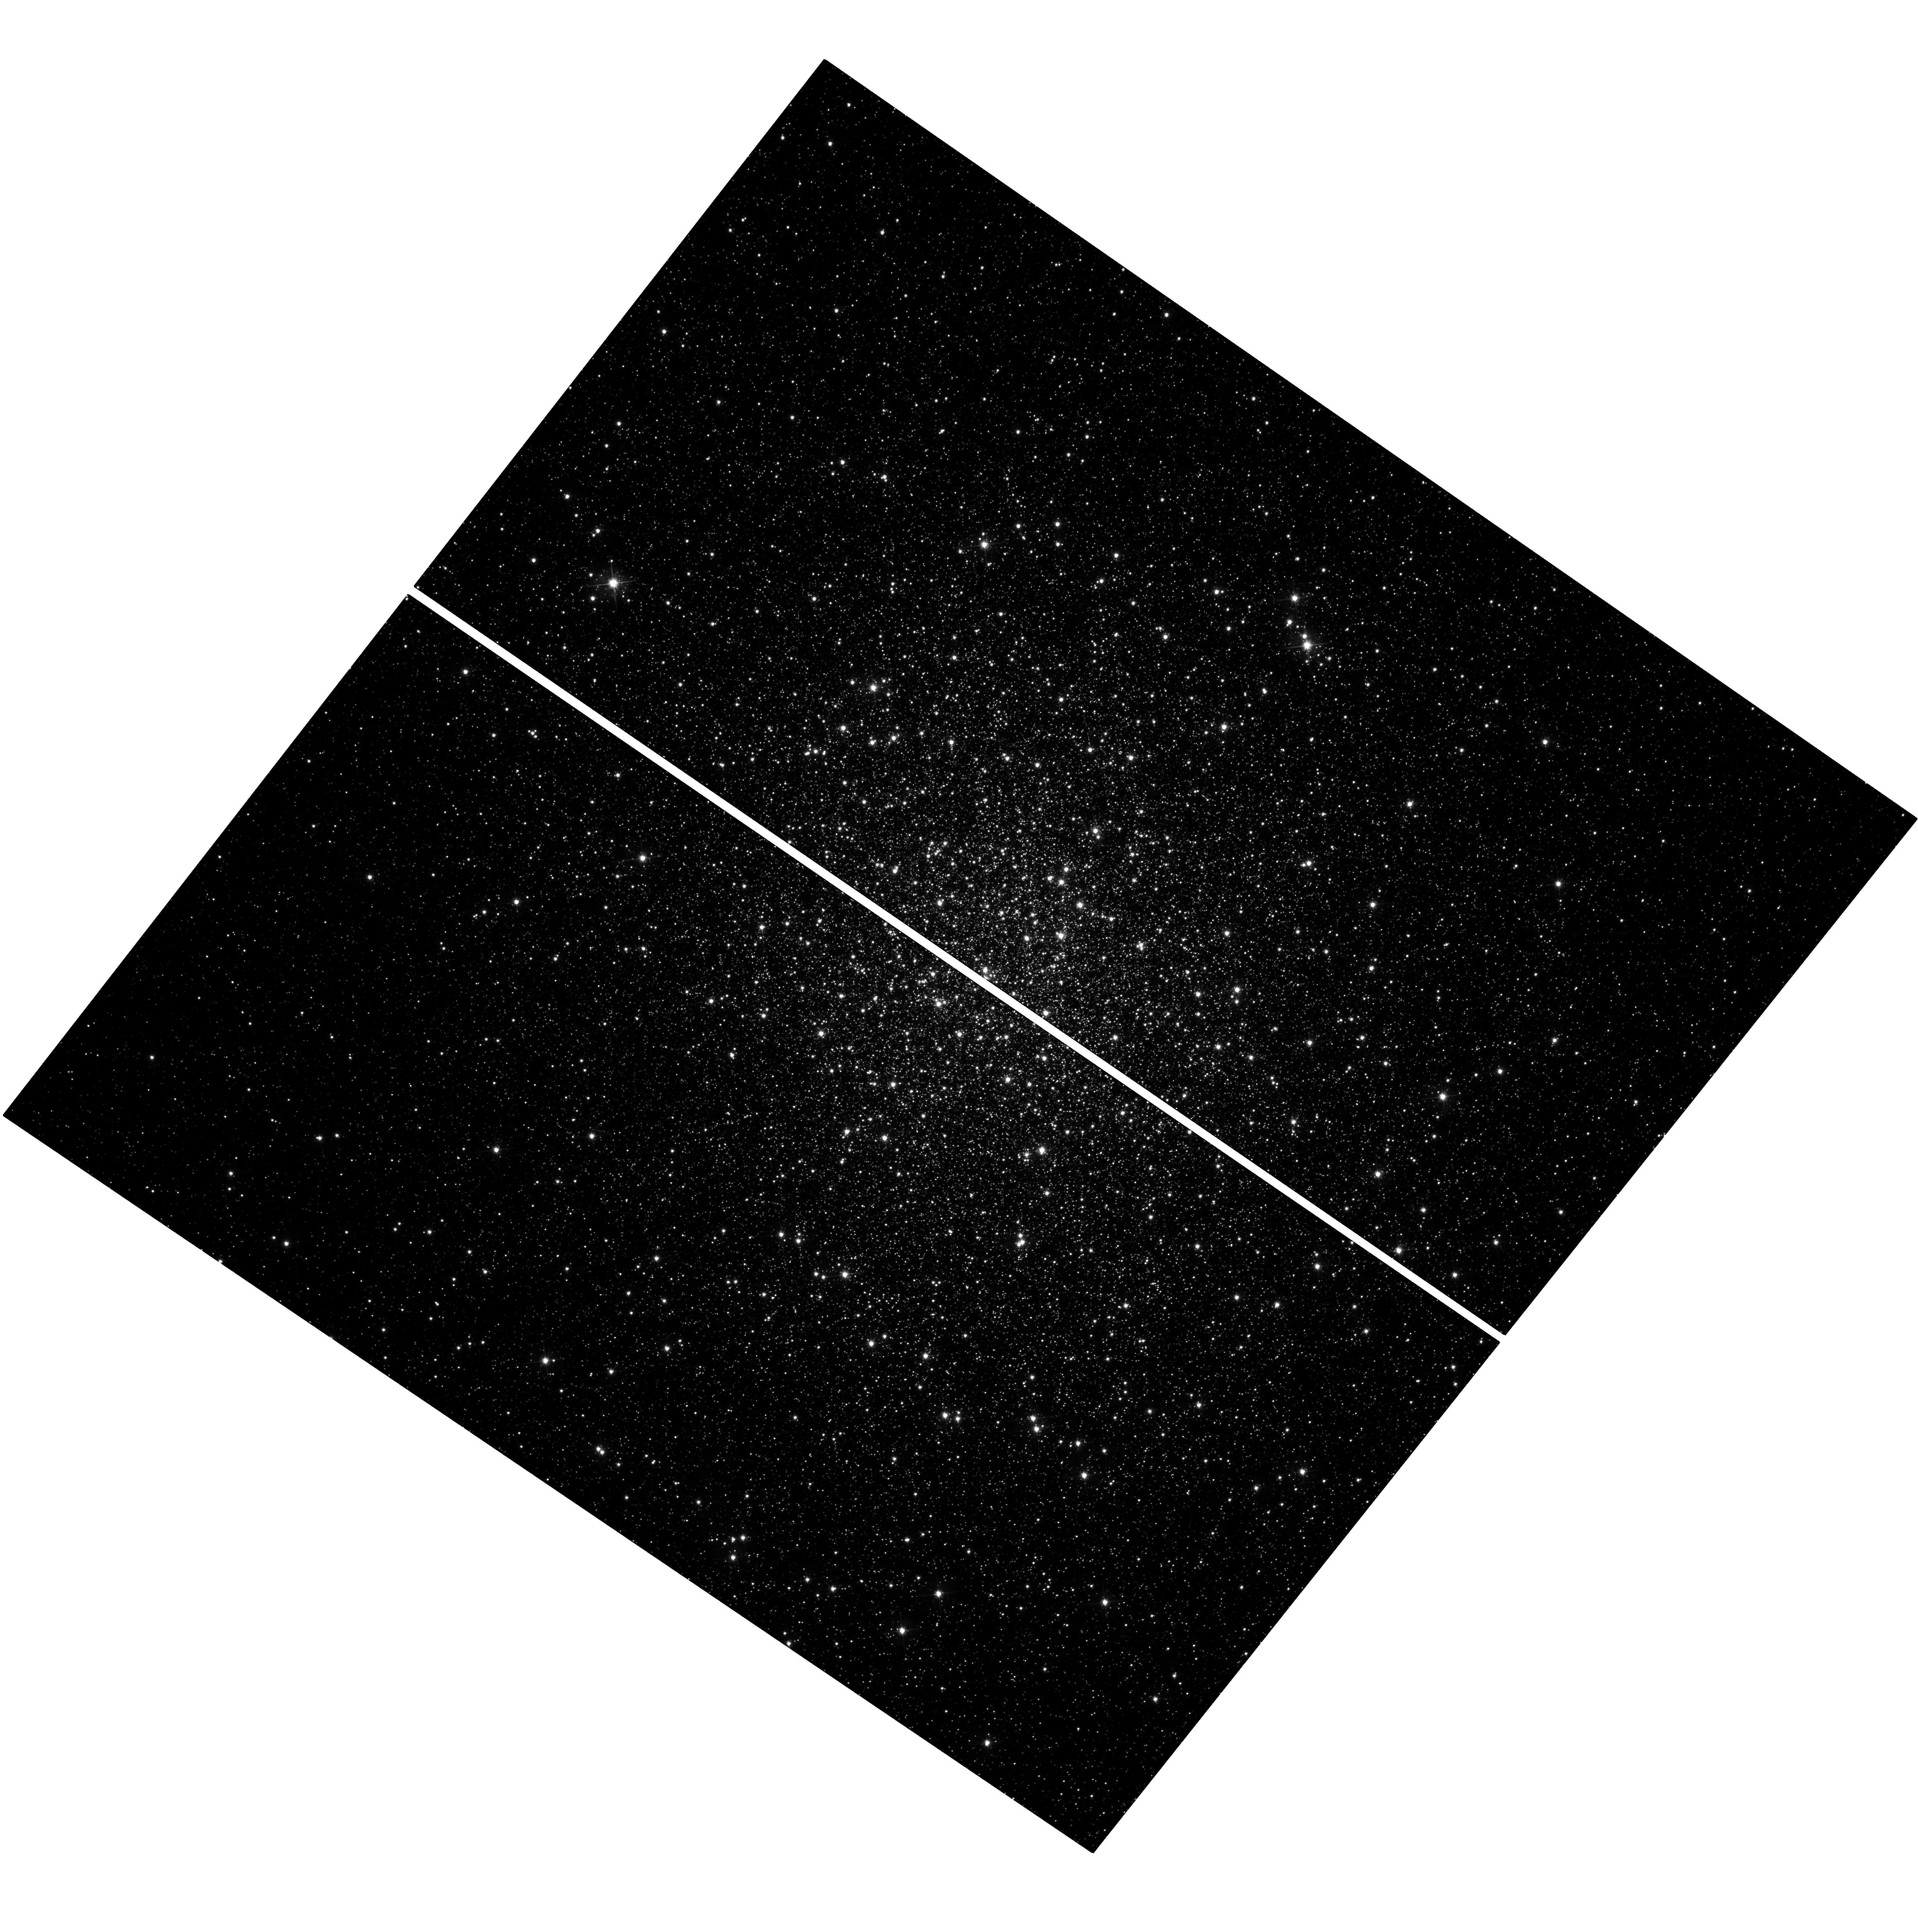
Target: M-19
Instrument: WFC3/UVIS
Filter: F555W
Exposure: 24 min
Observation ID: hst_14197_01_wfc3_uvis_f555w_iczd01

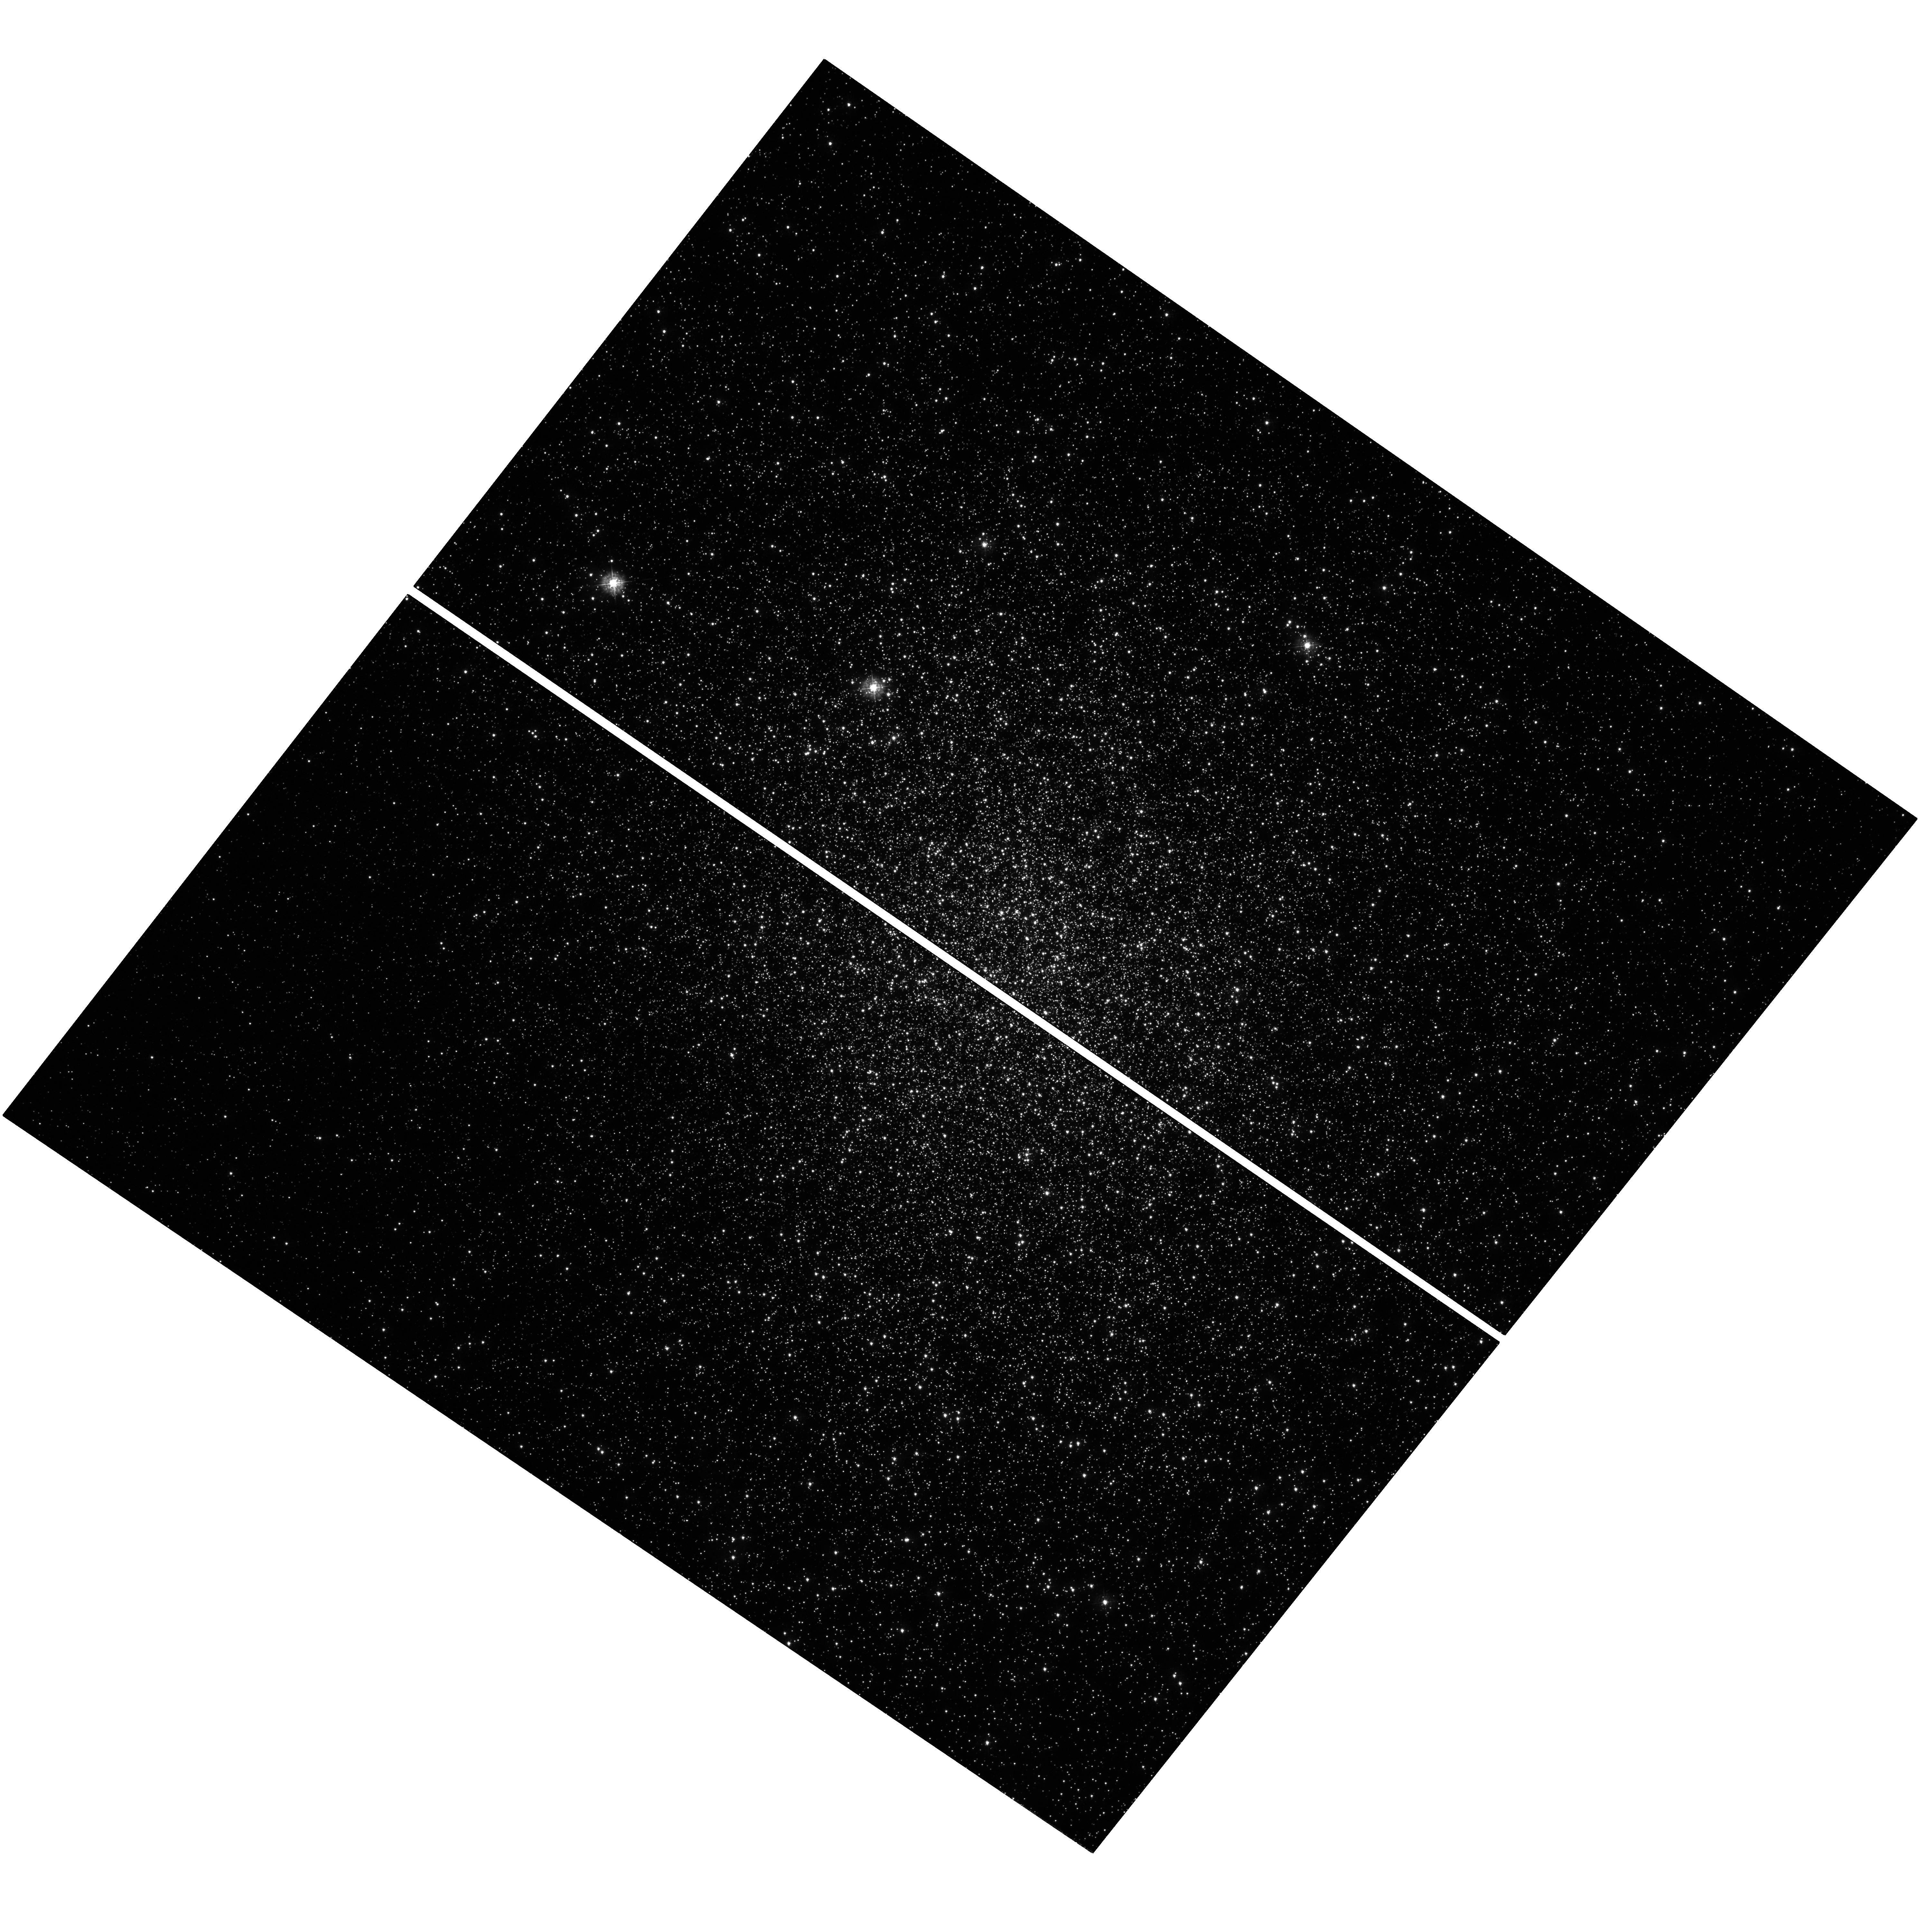
Target: M-19
Instrument: WFC3/UVIS
Filter: F336W
Exposure: 1.1 h
Observation ID: hst_14197_01_wfc3_uvis_f336w_iczd01

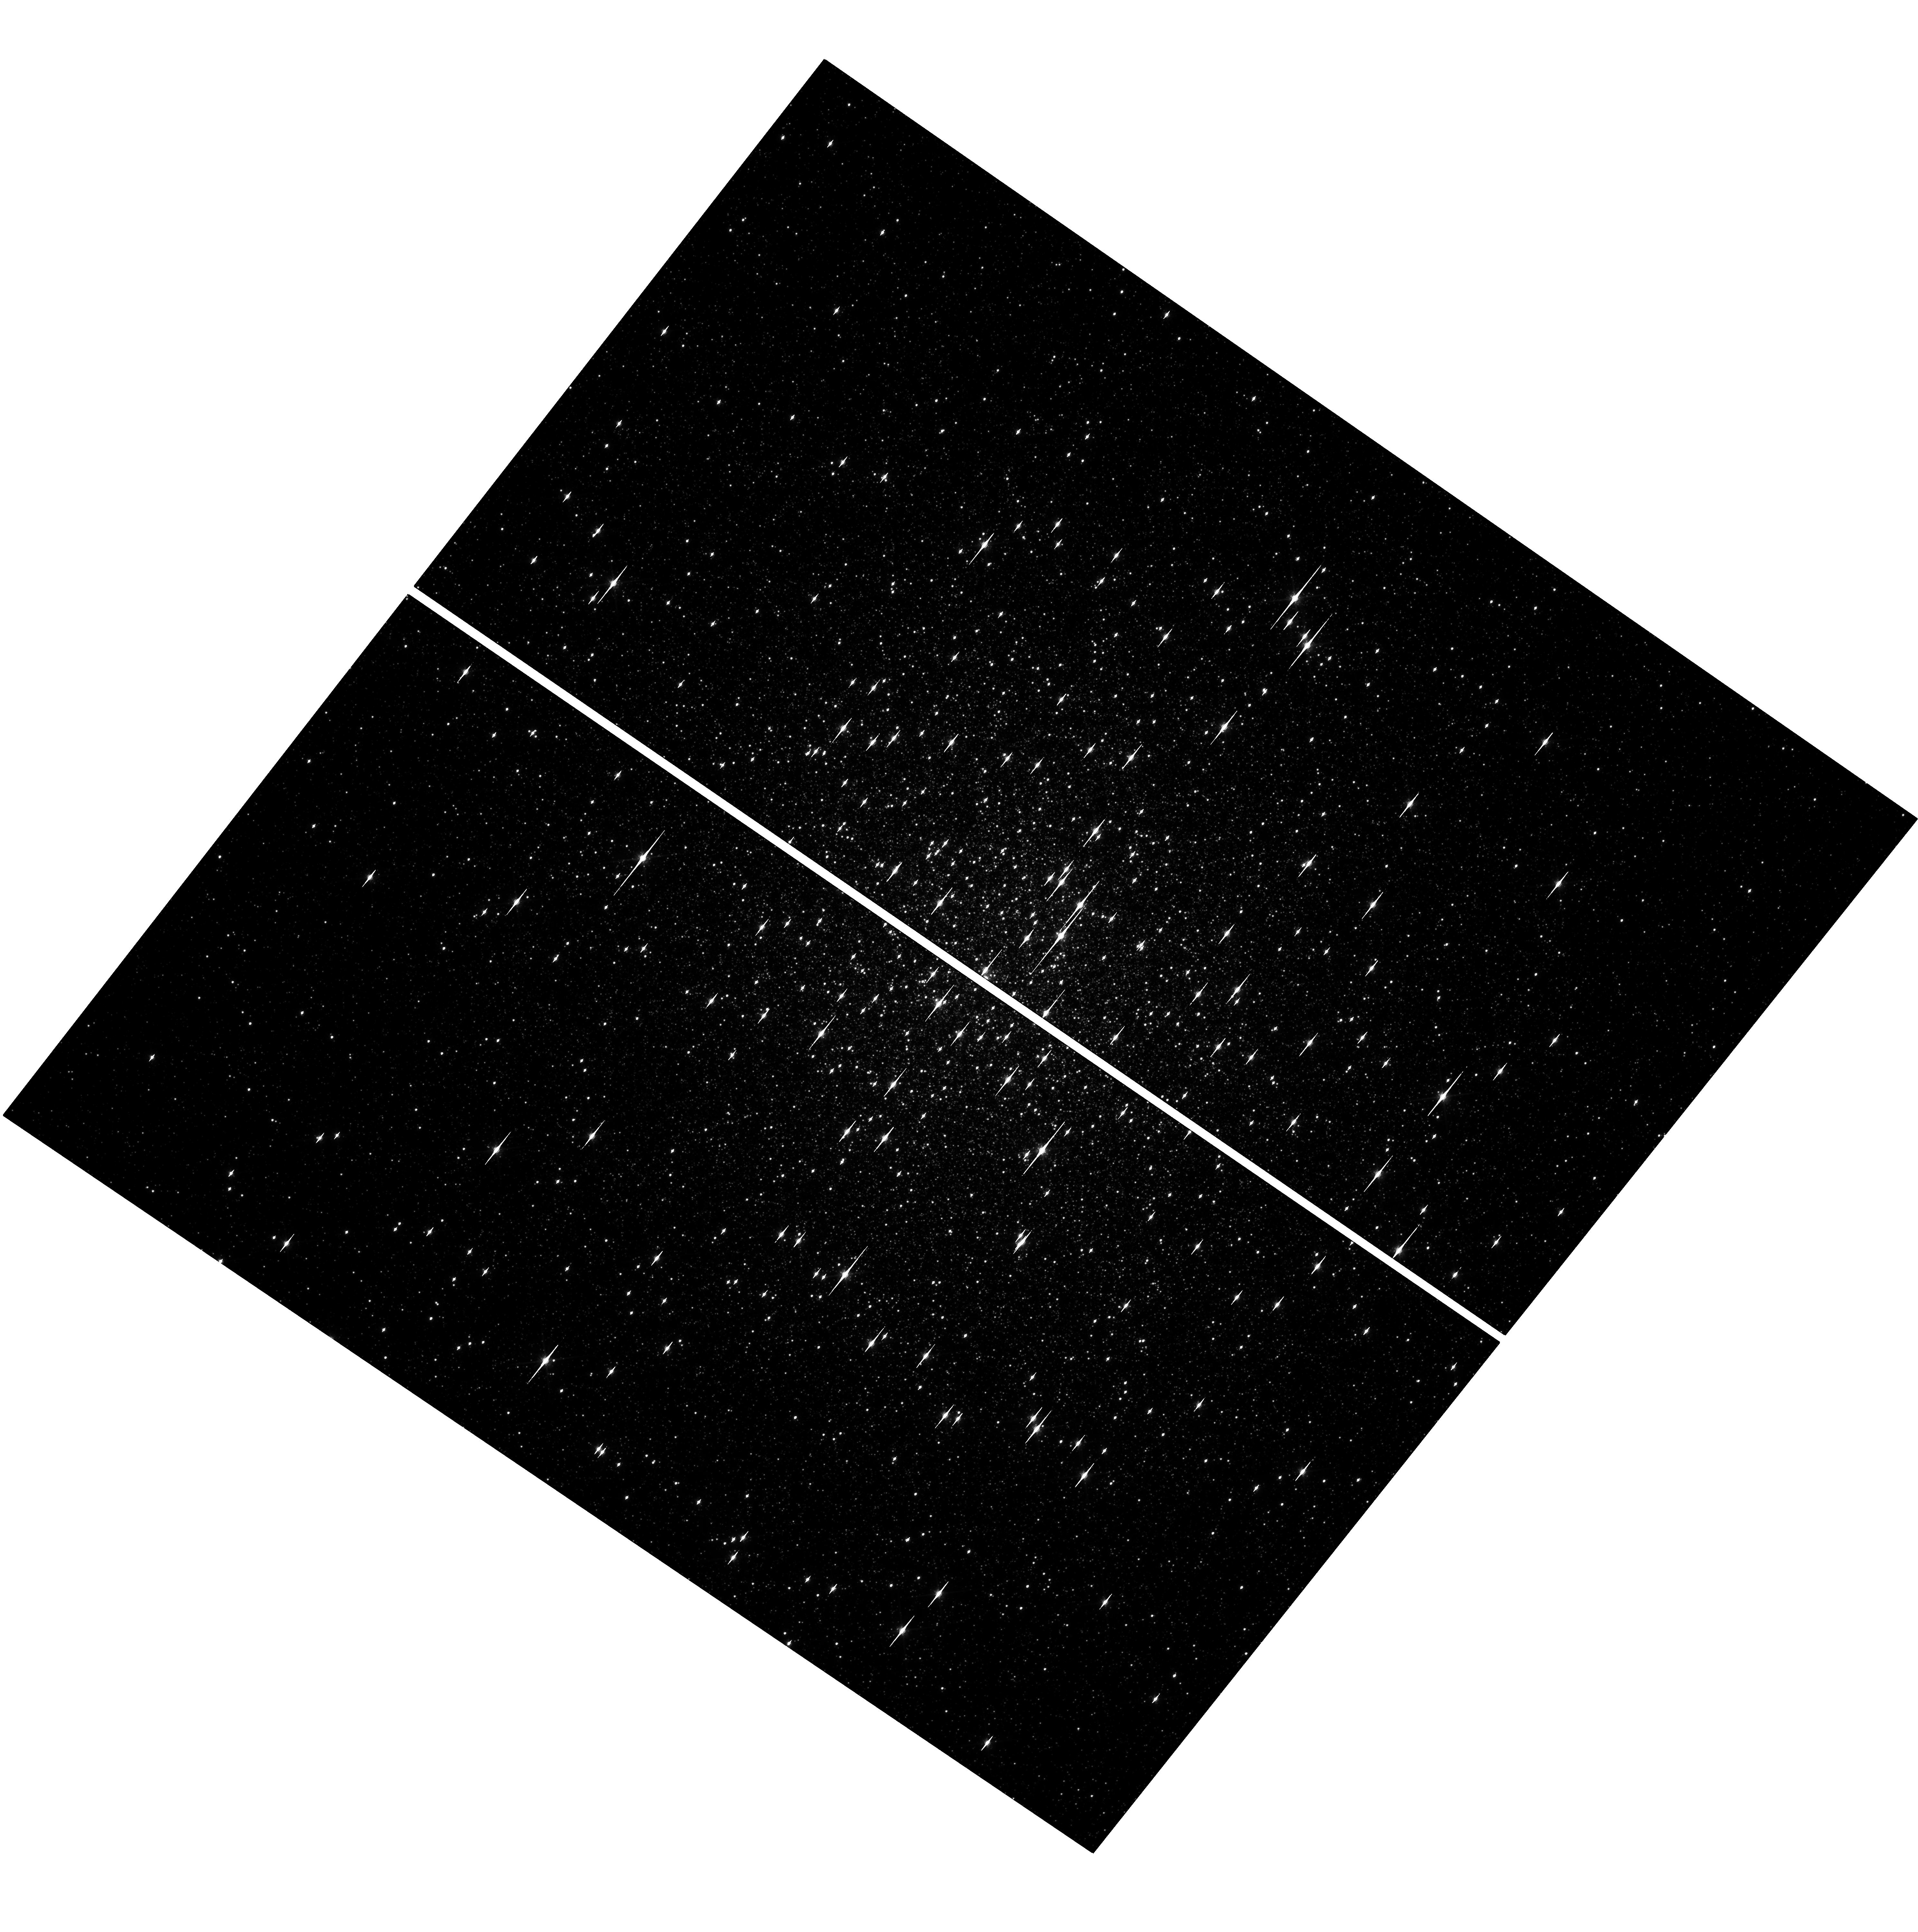
Target: M-19
Instrument: WFC3/UVIS
Filter: F814W
Exposure: 24 min
Observation ID: hst_14197_01_wfc3_uvis_f814w_iczd01

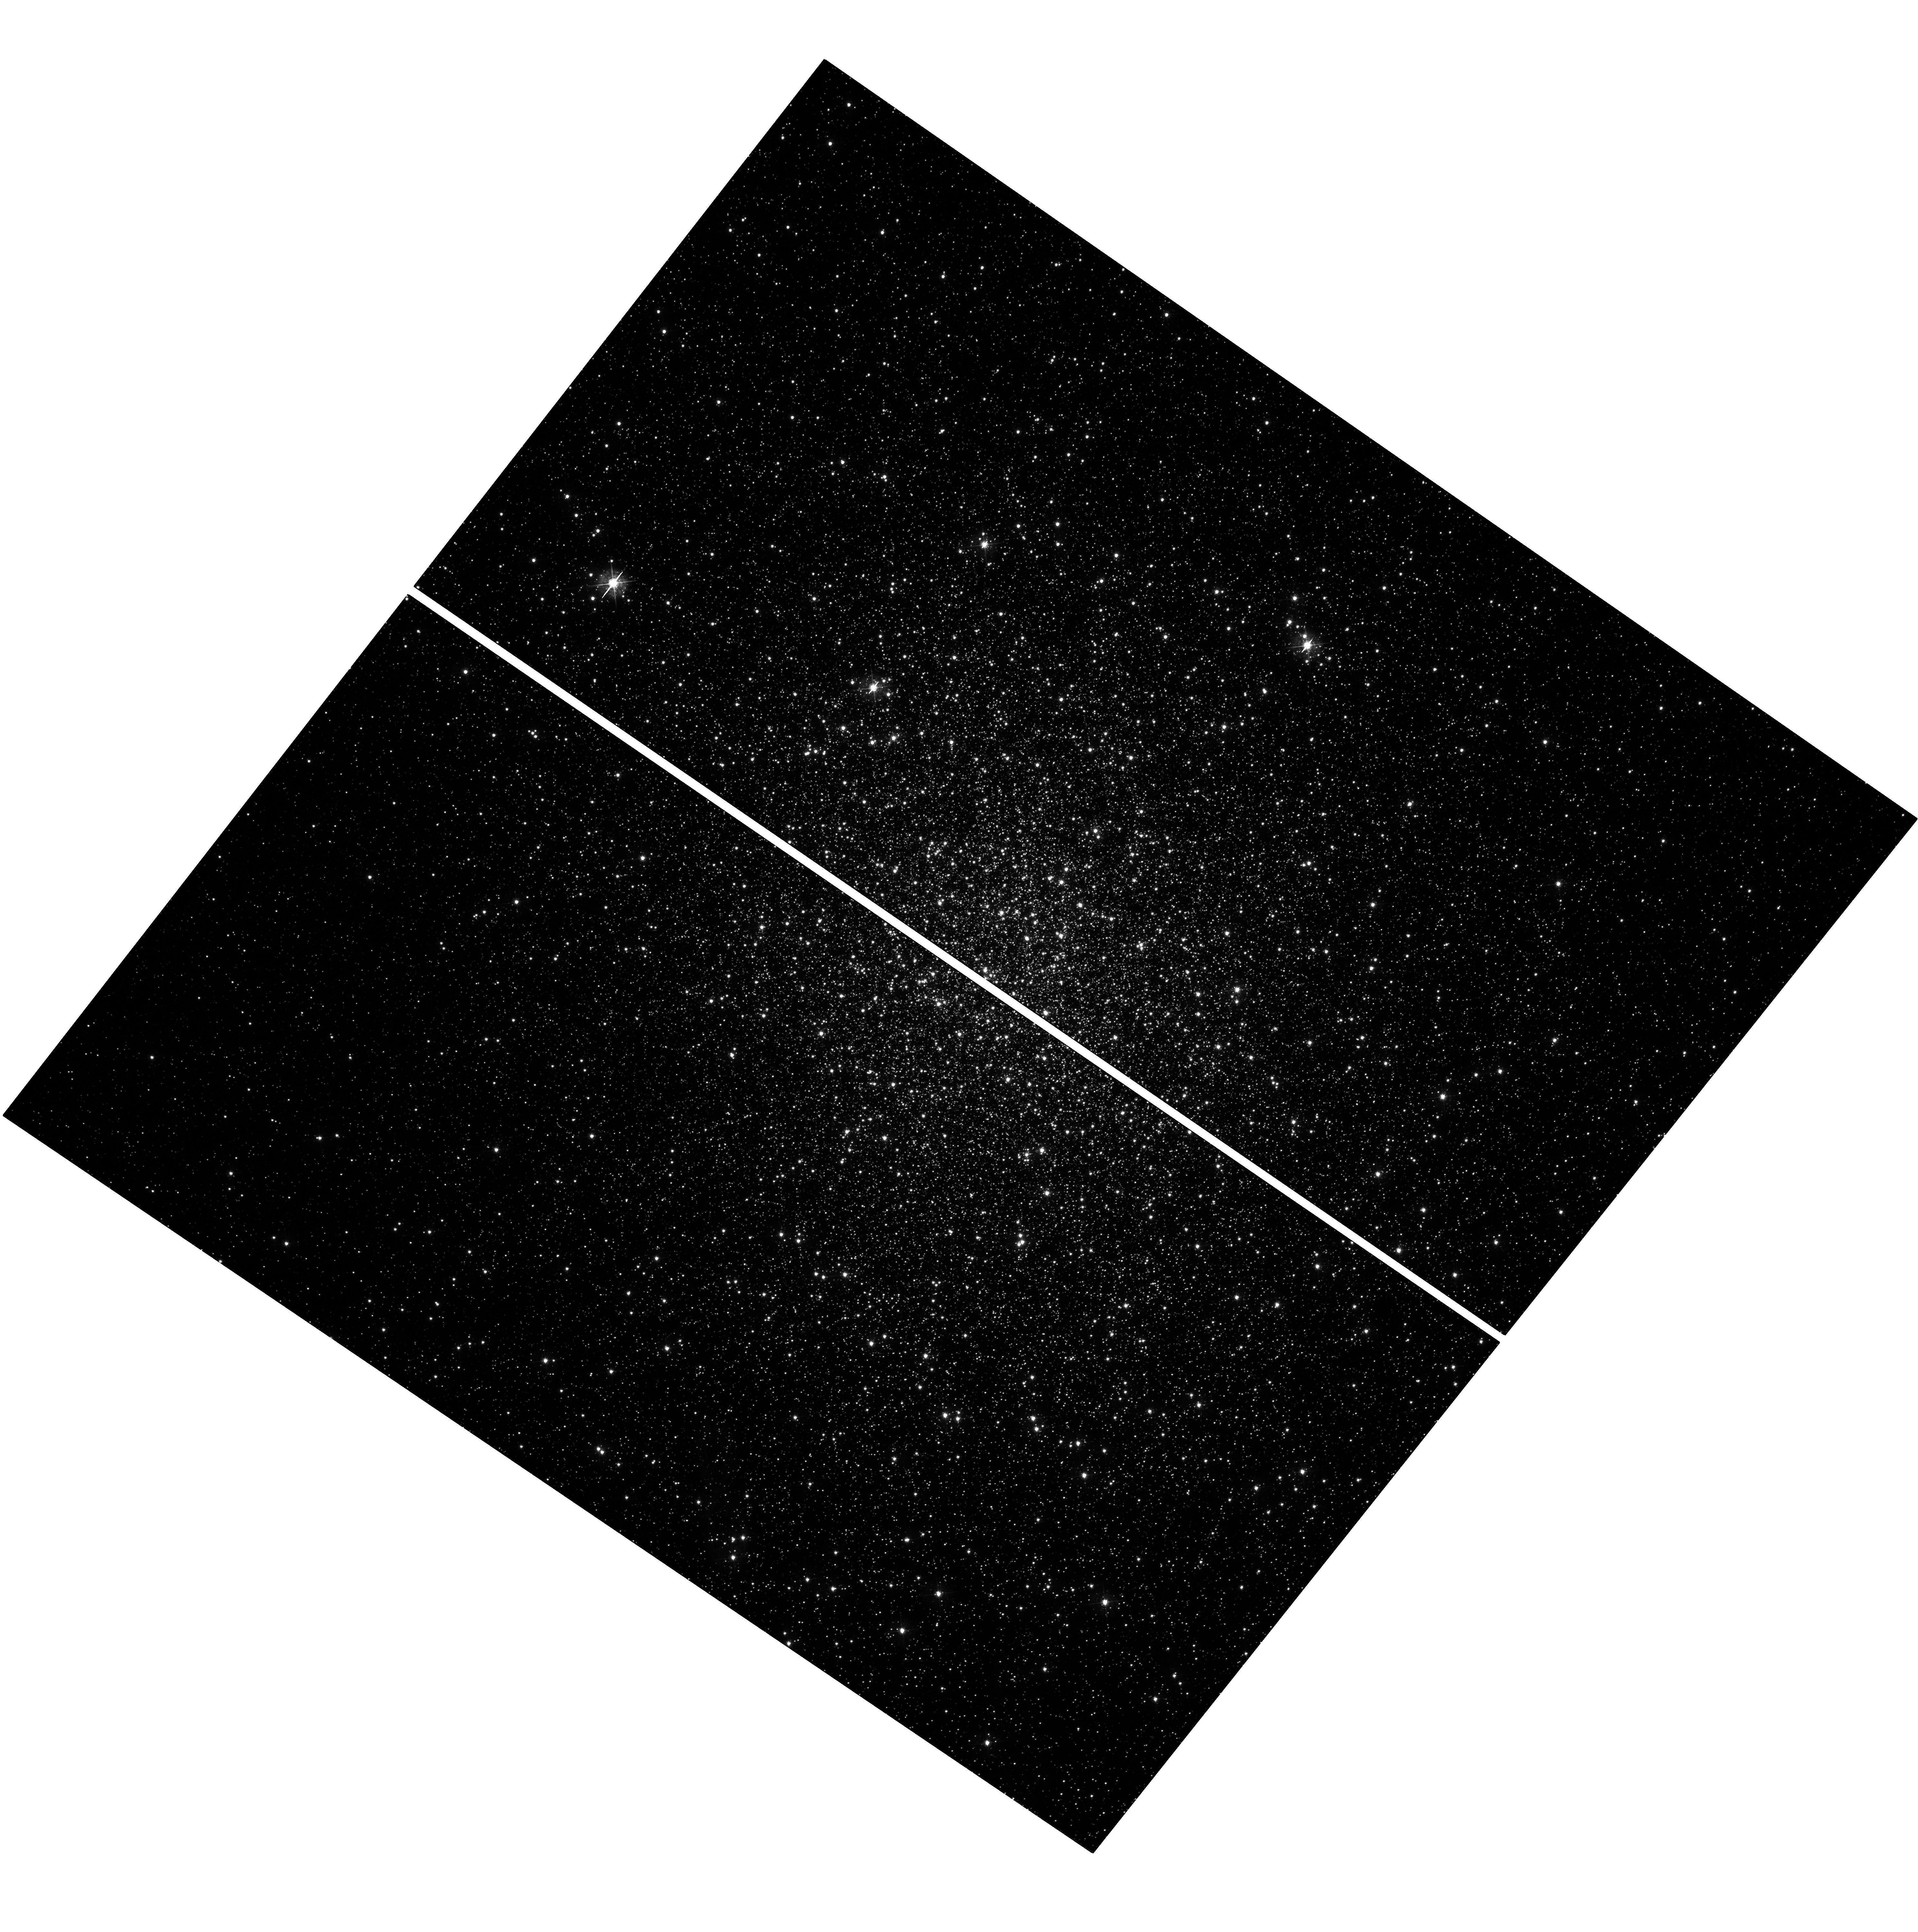
Target: M-19
Instrument: WFC3/UVIS
Filter: F438W
Exposure: 24 min
Observation ID: hst_14197_01_wfc3_uvis_f438w_iczd01

NGC 6273: Towards Understanding a New Class of Galactic Globular Clusters (PI: Johnson, Christian)

Recent work combining HST photometry and ground-based spectroscopy has led to a renaissance in our understanding of Galactic globular clusters. The peculiar large light element abundance variations, discovered nearly 40 years ago by spectroscopy, hid in plain sight what HST finally revealed as a globular cluster's signature of formation: the existence, within a single globular cluster, of multiple populations with unique chemistry that trace out discrete photometric sequences. HST photometry and ground-based spectroscopy have revealed the existence of a new globular cluster class. These "anomalous" clusters are differentiated from normal globular clusters by exhibiting large (>0.1 dex) intrinsic metallicity dispersions, complex sub-giant branches, and correlated [Fe/H] and s-process abundances. Omega Centauri is the most famous and extreme example of this new class. Our new high-resolution ground-based spectroscopy demonstrates that NGC 6273, a largely unexplored but massive globular cluster, also exhibits the chemical characteristics of an anomalous cluster. Similar to Omega Cen, NGC 6273 possesses at least 2-3 stellar populations with very different [Fe/H] and s-process abundances; however, further analyses of this cluster are hindered by bulge field star contamination and strong differential reddening. Therefore, we are proposing to combine new WFC3 and archival WFPC2 data to photometrically trace the cluster's populations and isolate cluster members with proper motion cleaning. The HST photometry provides information about population ratios, radial distributions, and formation scenarios that are not possible to obtain by any other means.